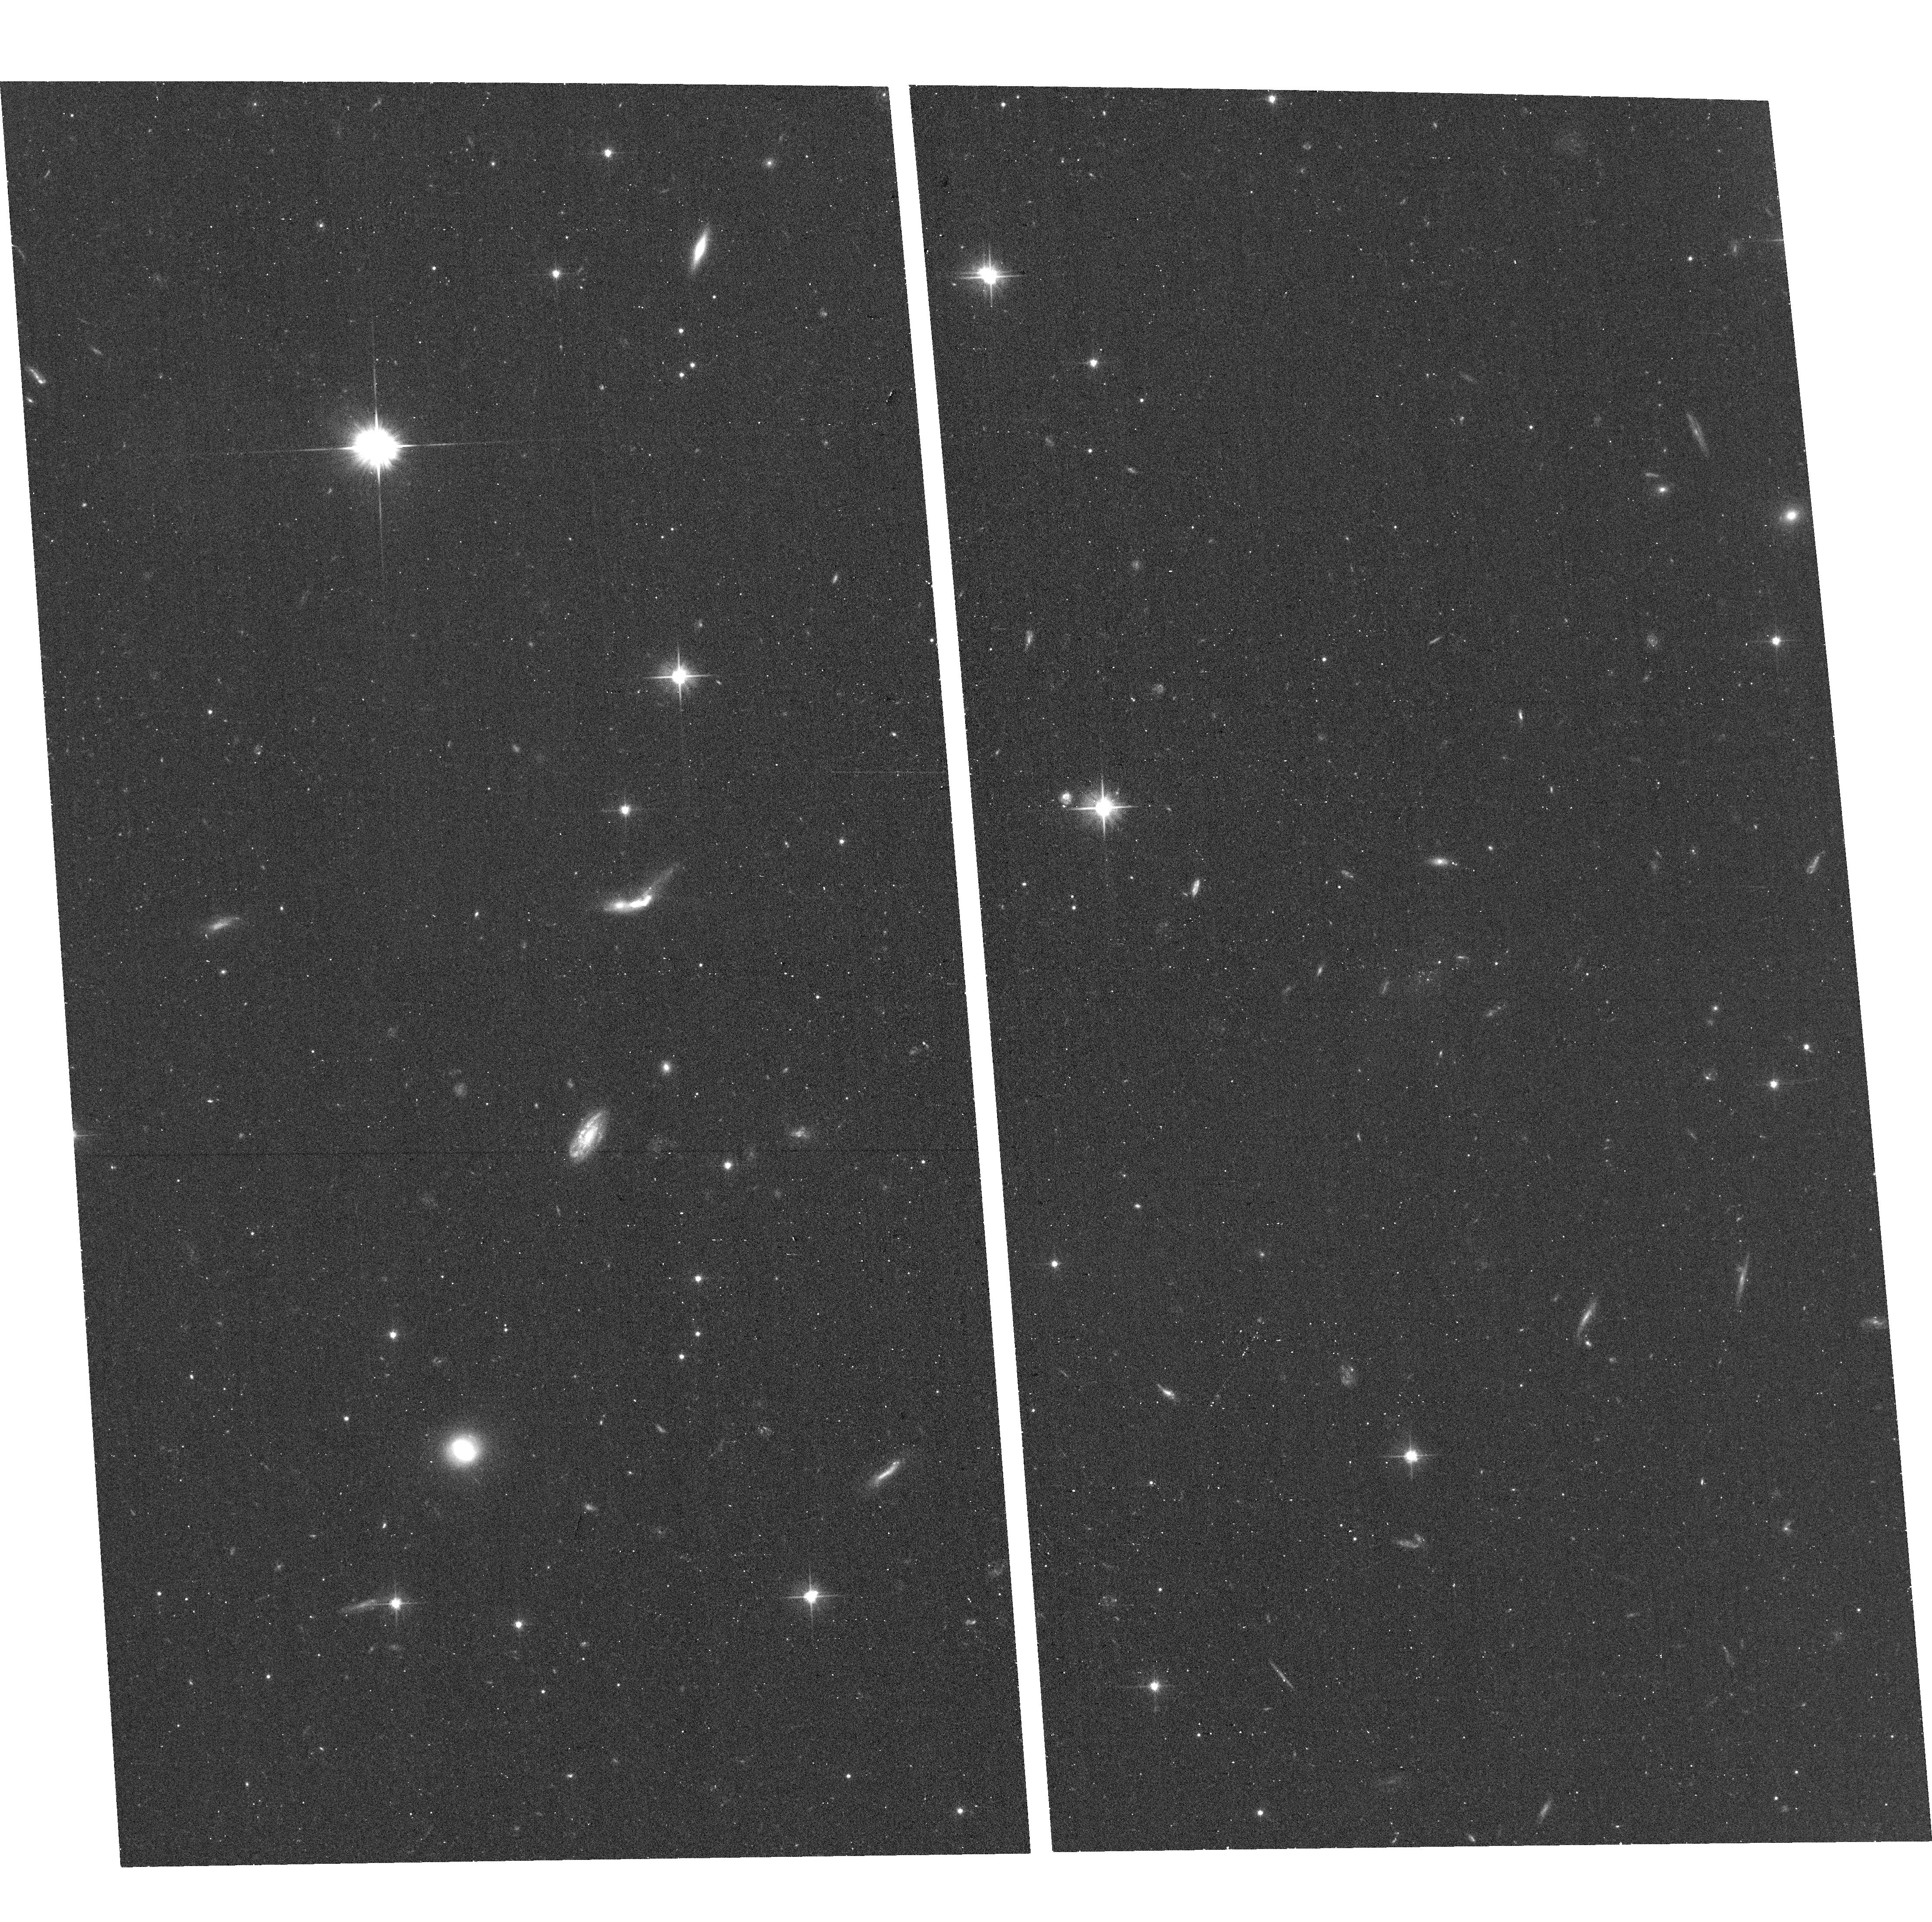
Target: G6
Instrument: ACS/WFC
Filter: F606W
Exposure: 16 min
Observation ID: hst_14078_03_acs_wfc_f606w_jcuz03

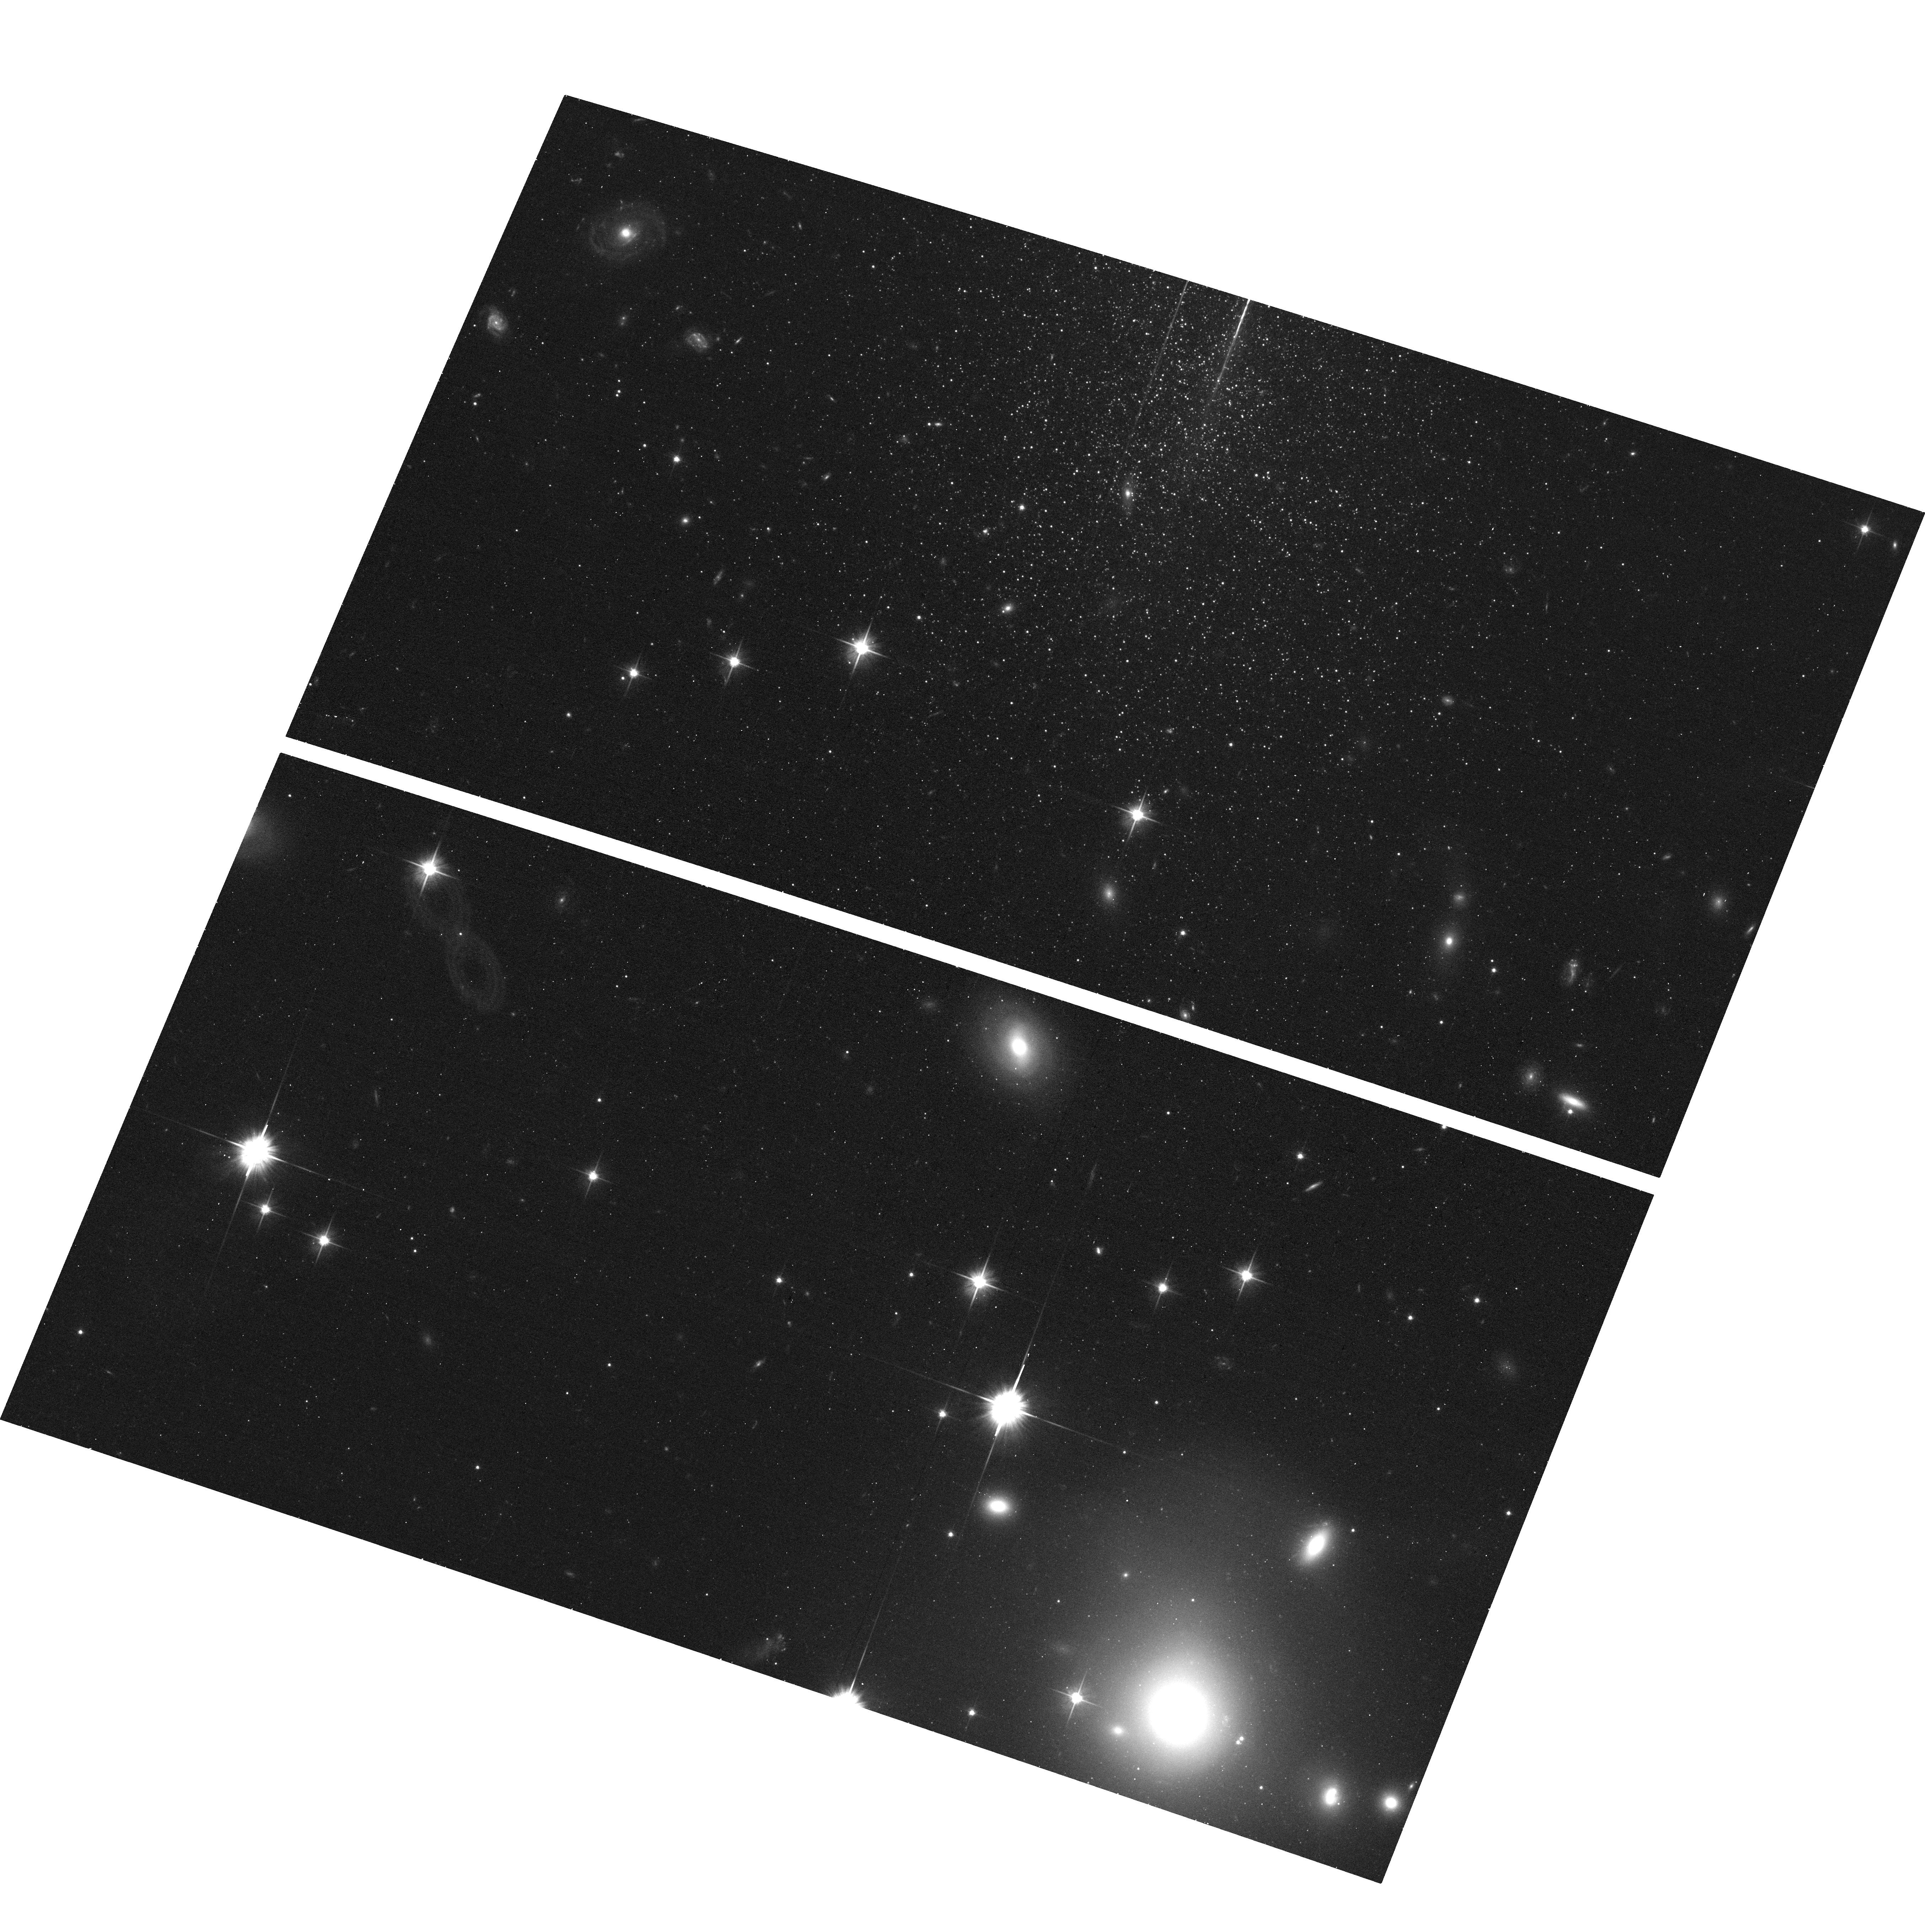
Target: G1
Instrument: ACS/WFC
Filter: F606W
Exposure: 16 min
Observation ID: hst_14078_01_acs_wfc_f606w_jcuz01

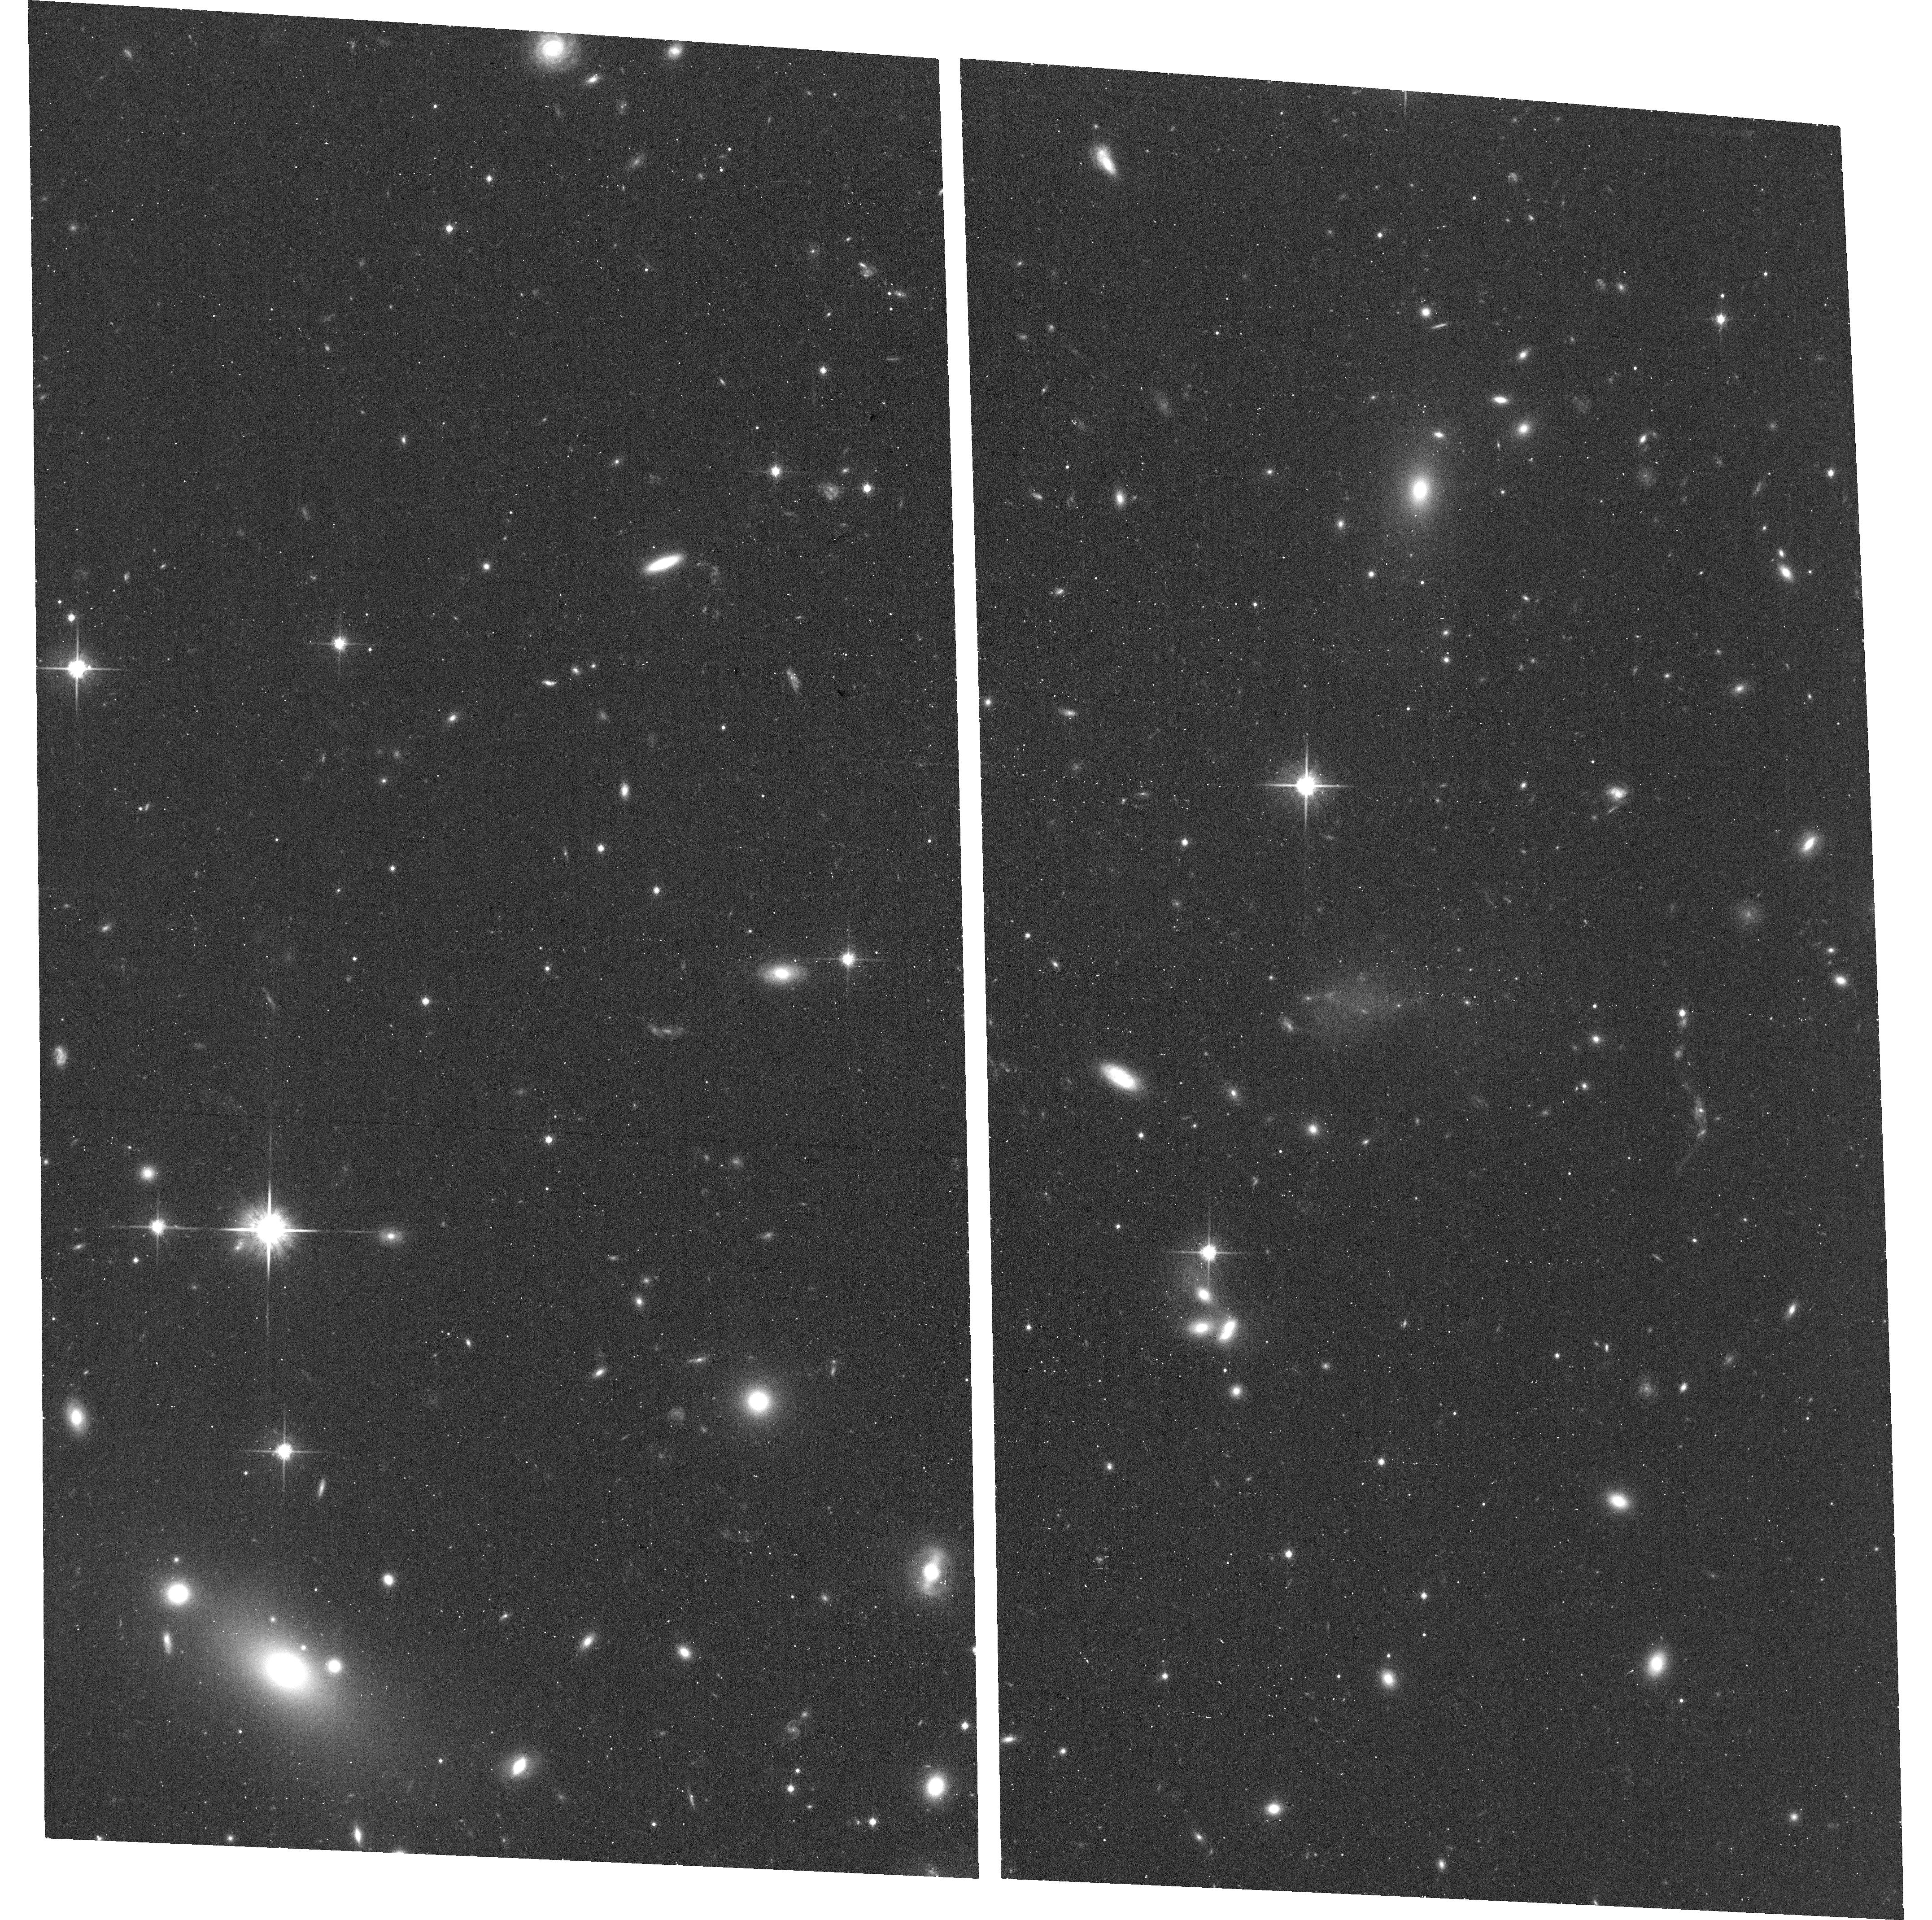
Target: G9
Instrument: ACS/WFC
Filter: F814W
Exposure: 19 min
Observation ID: hst_14078_06_acs_wfc_f814w_jcuz06

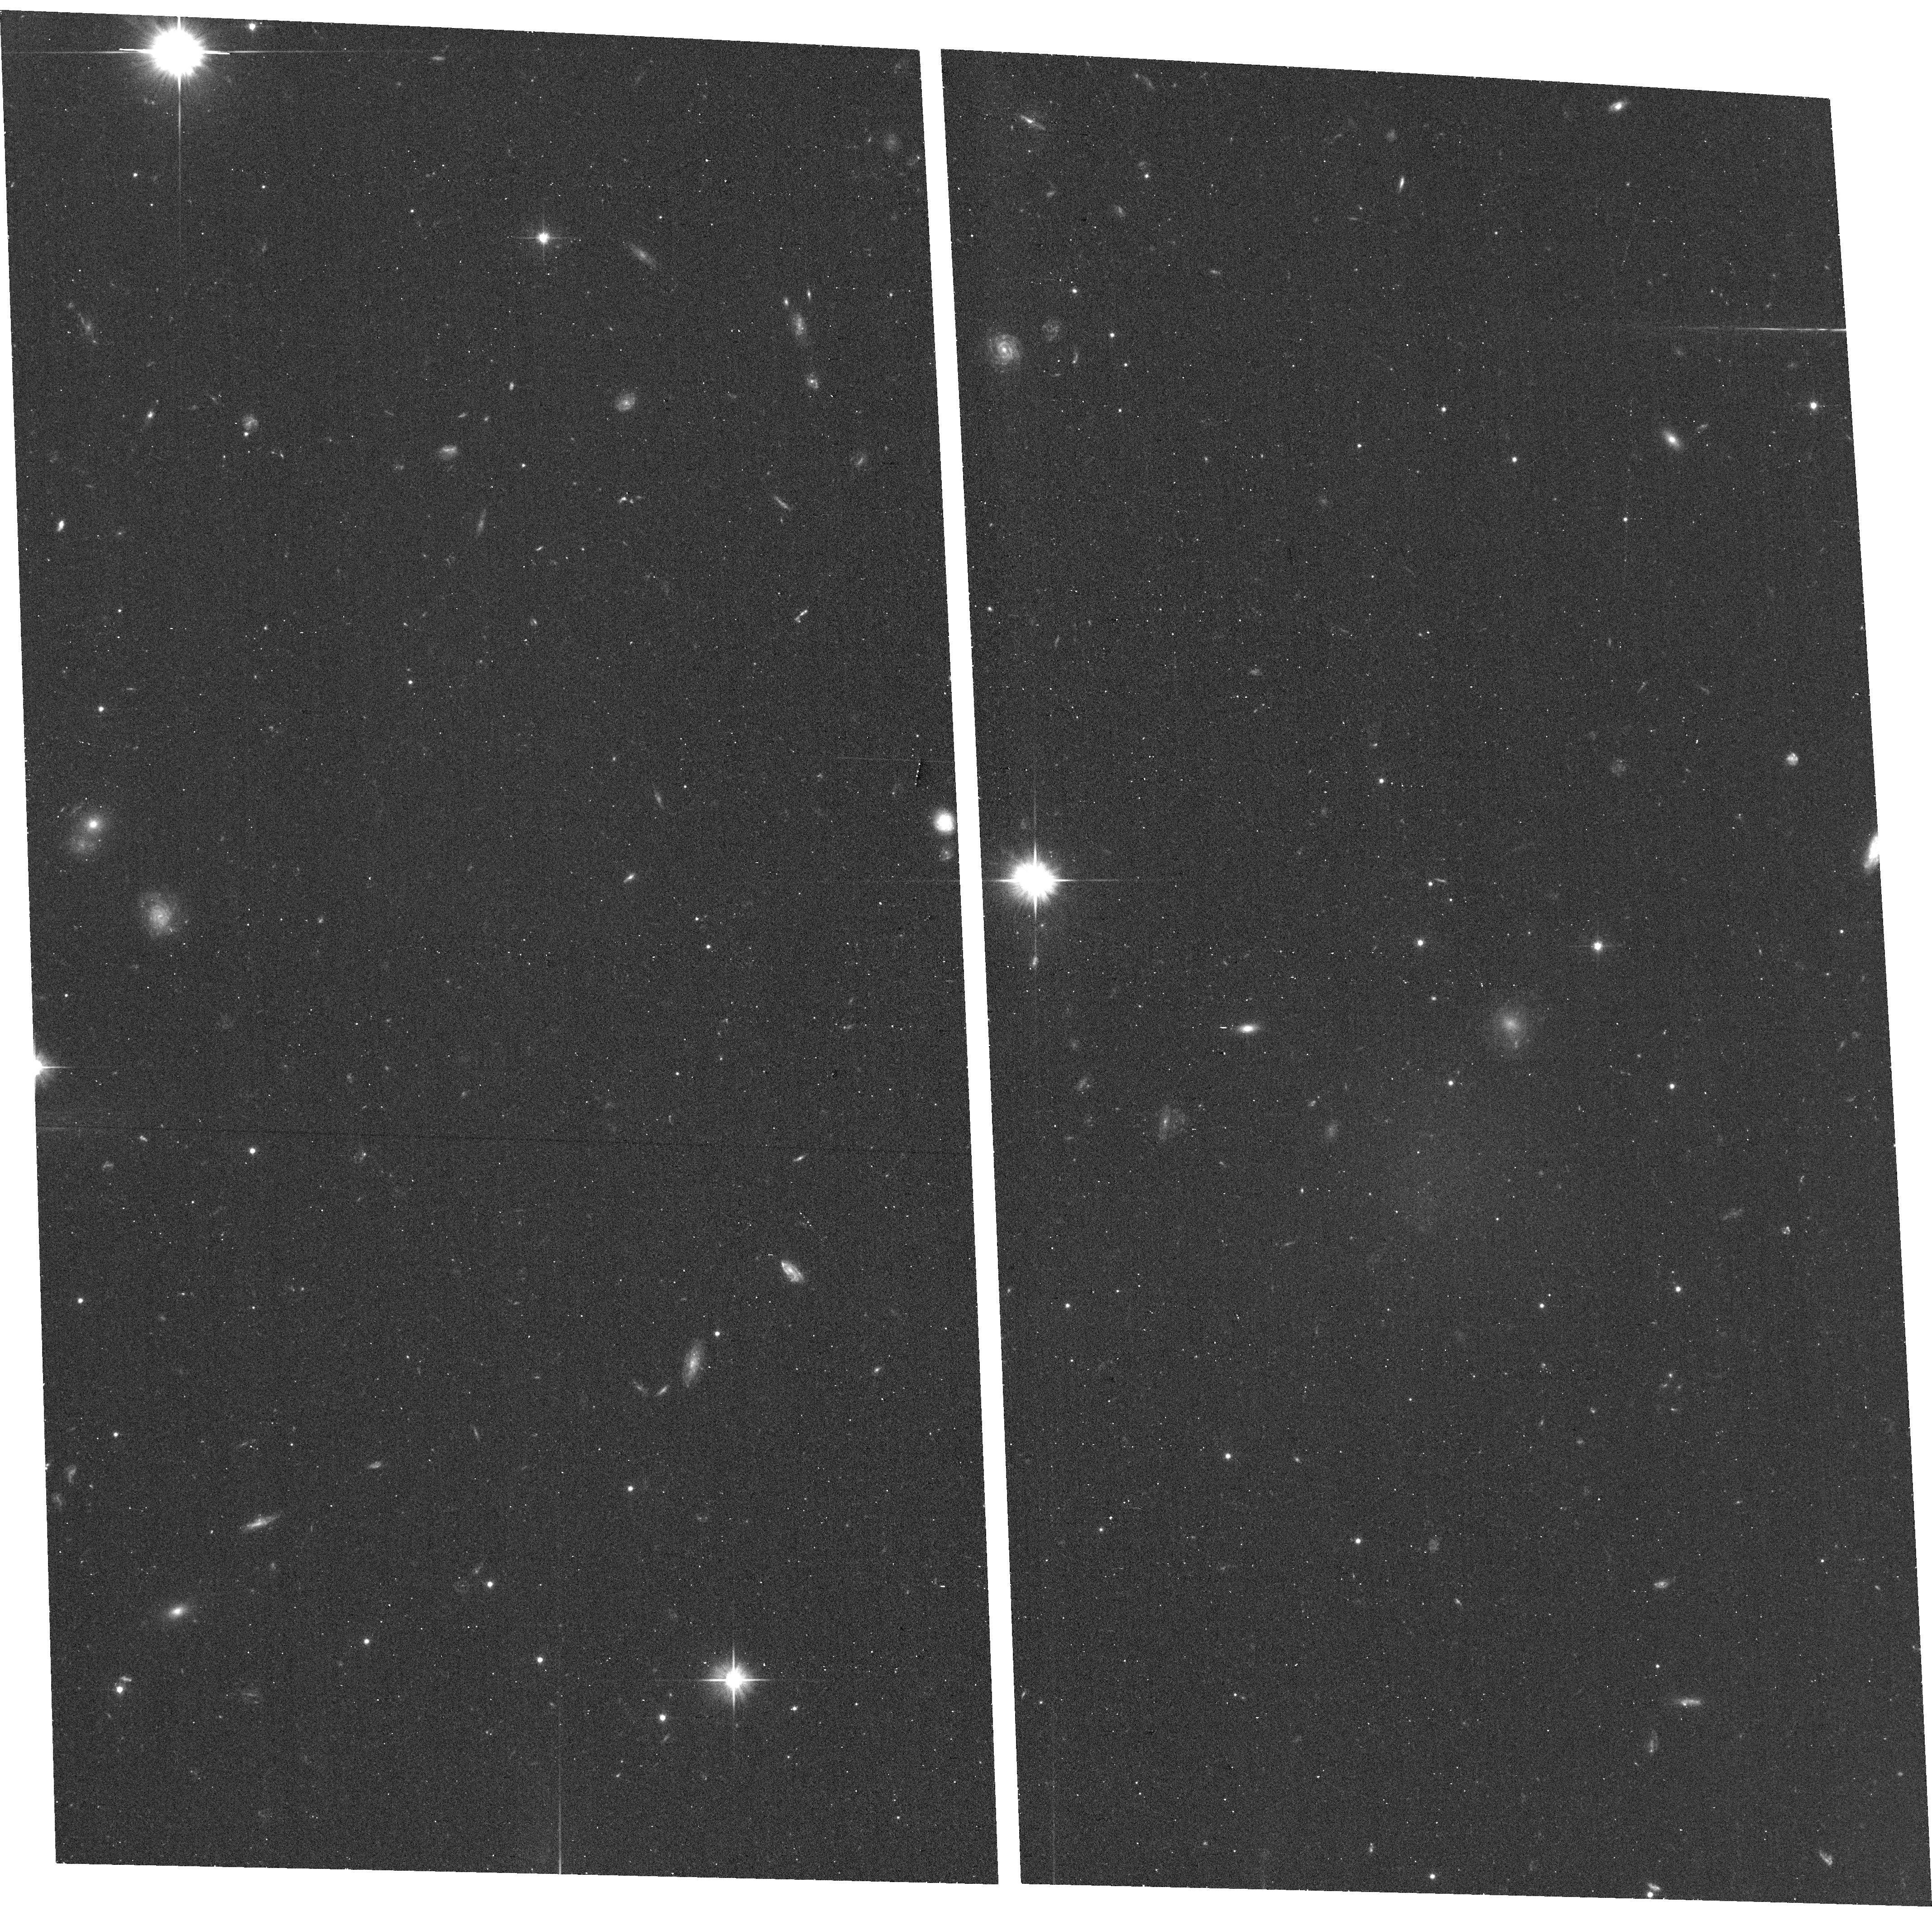
Target: G5
Instrument: ACS/WFC
Filter: F606W
Exposure: 16 min
Observation ID: hst_14078_02_acs_wfc_f606w_jcuz02

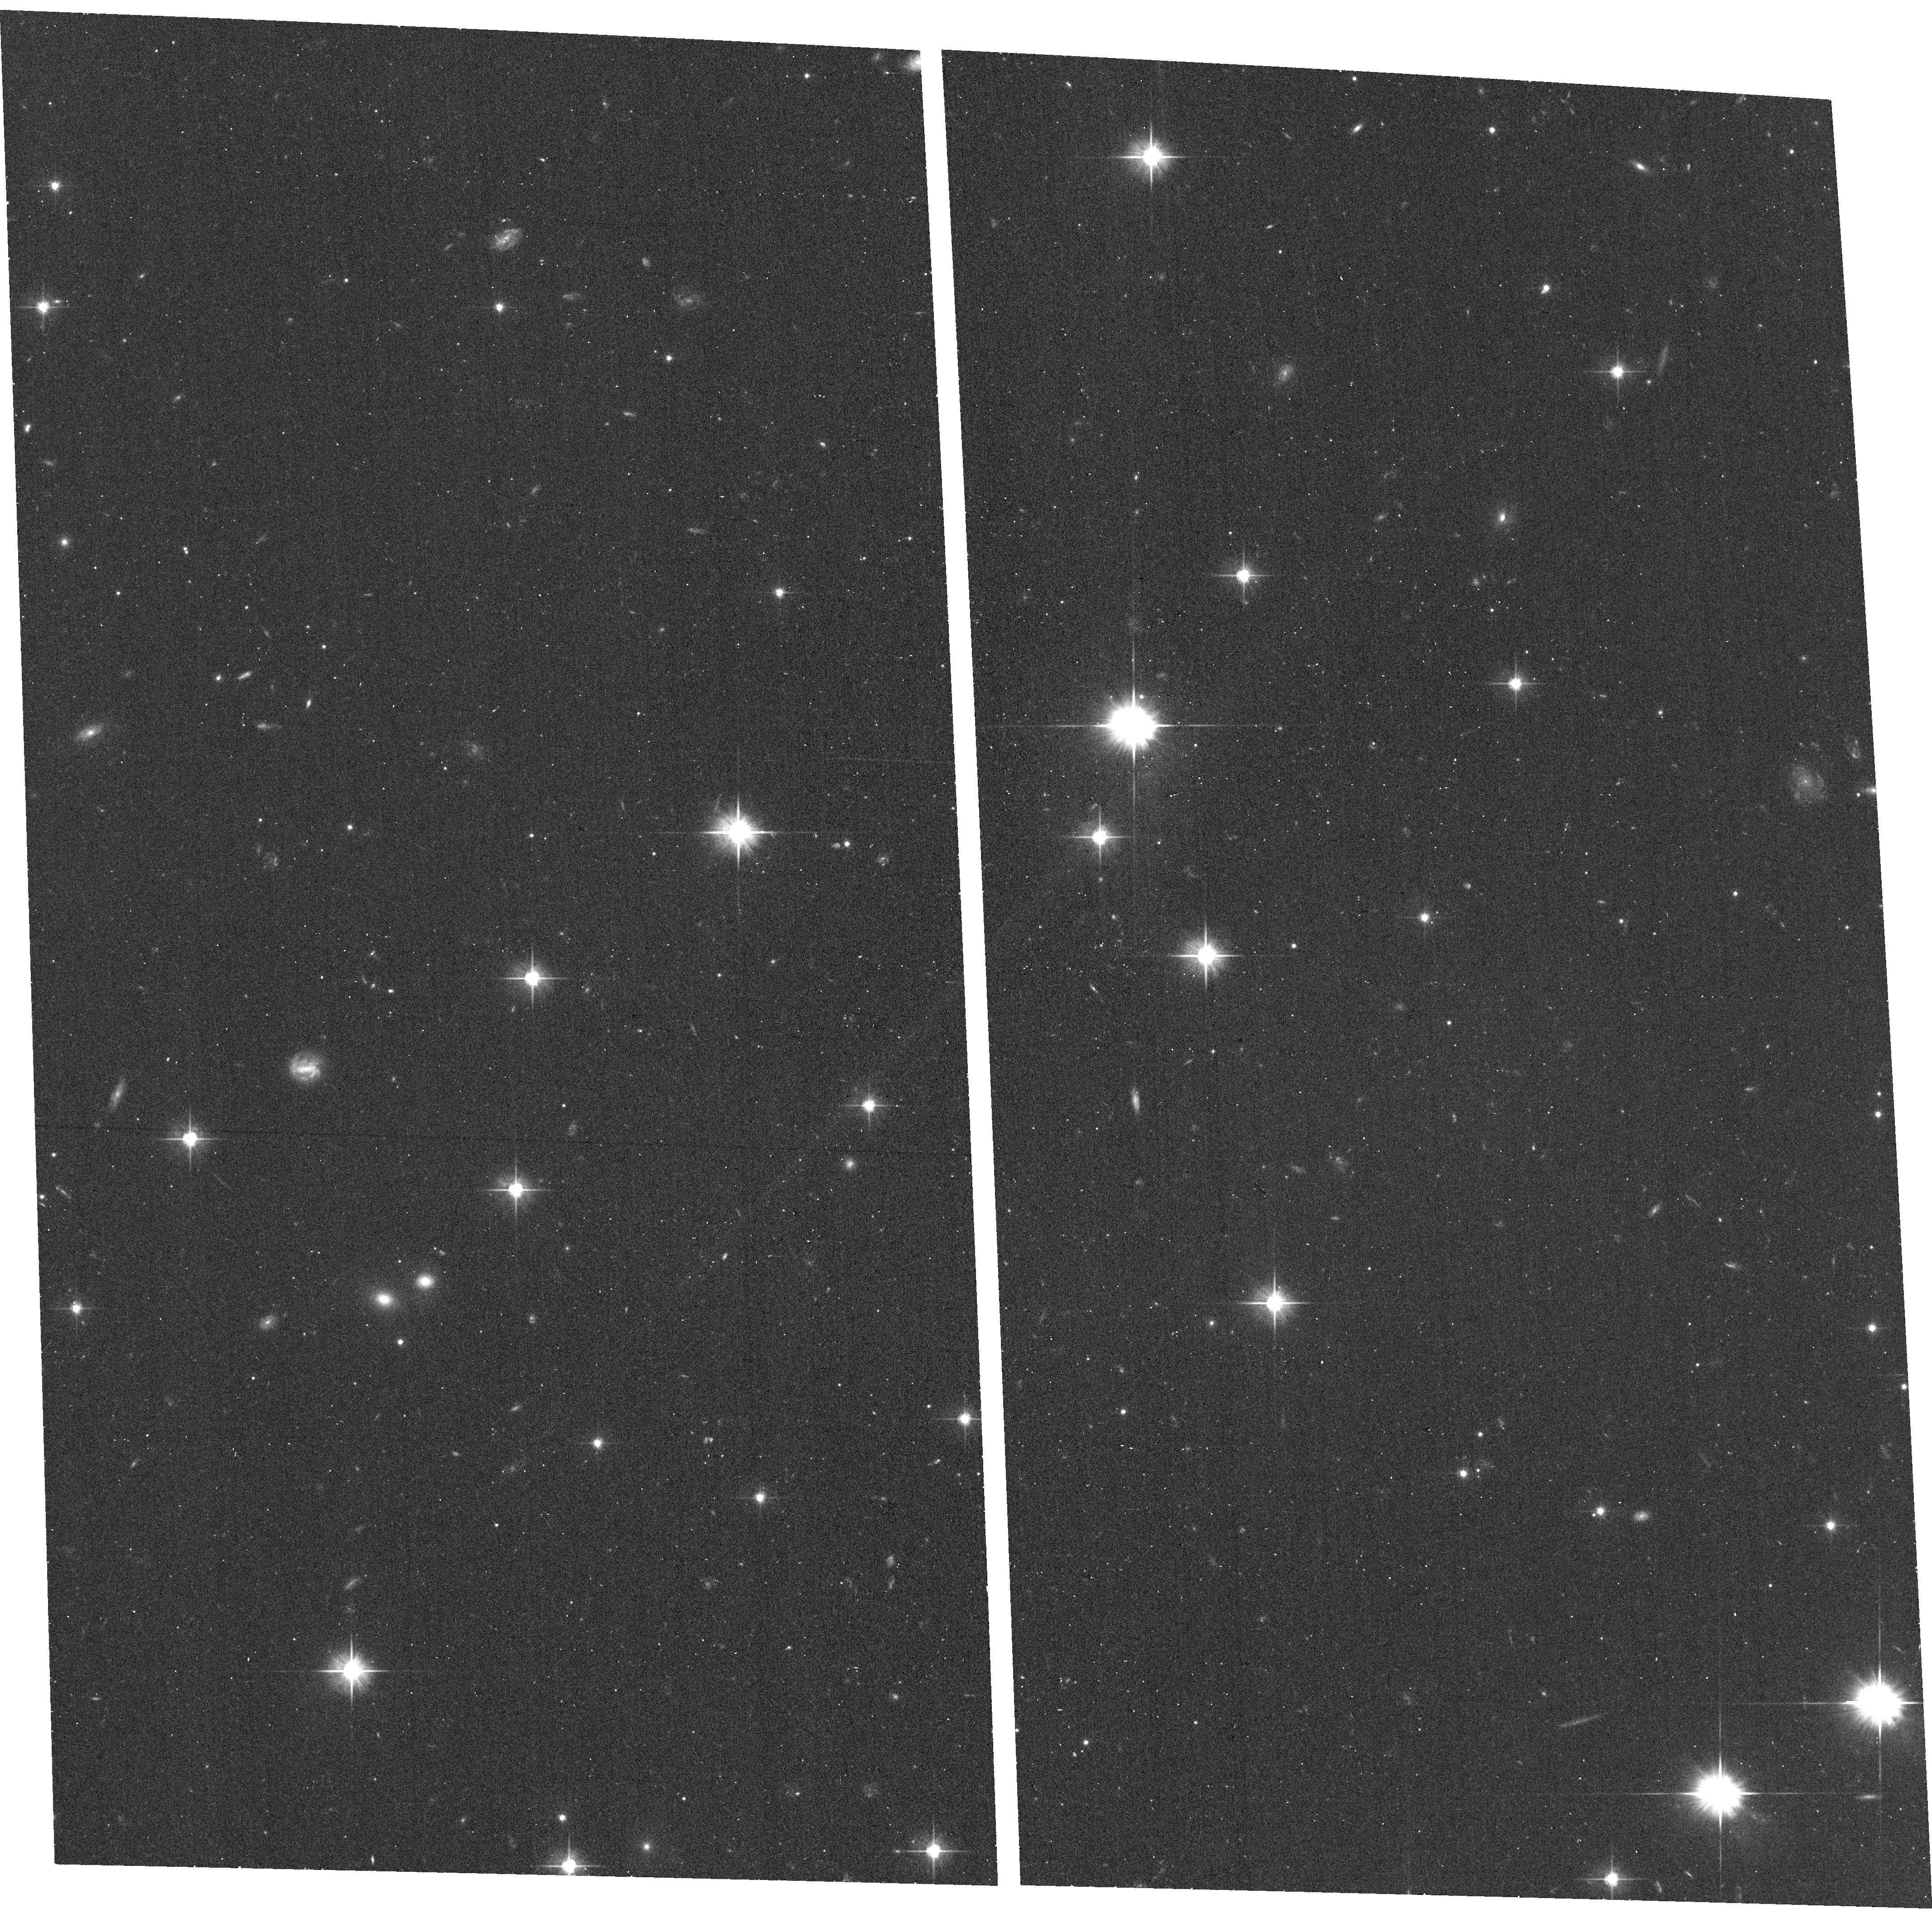
Target: G8
Instrument: ACS/WFC
Filter: F606W
Exposure: 16 min
Observation ID: hst_14078_05_acs_wfc_f606w_jcuz05

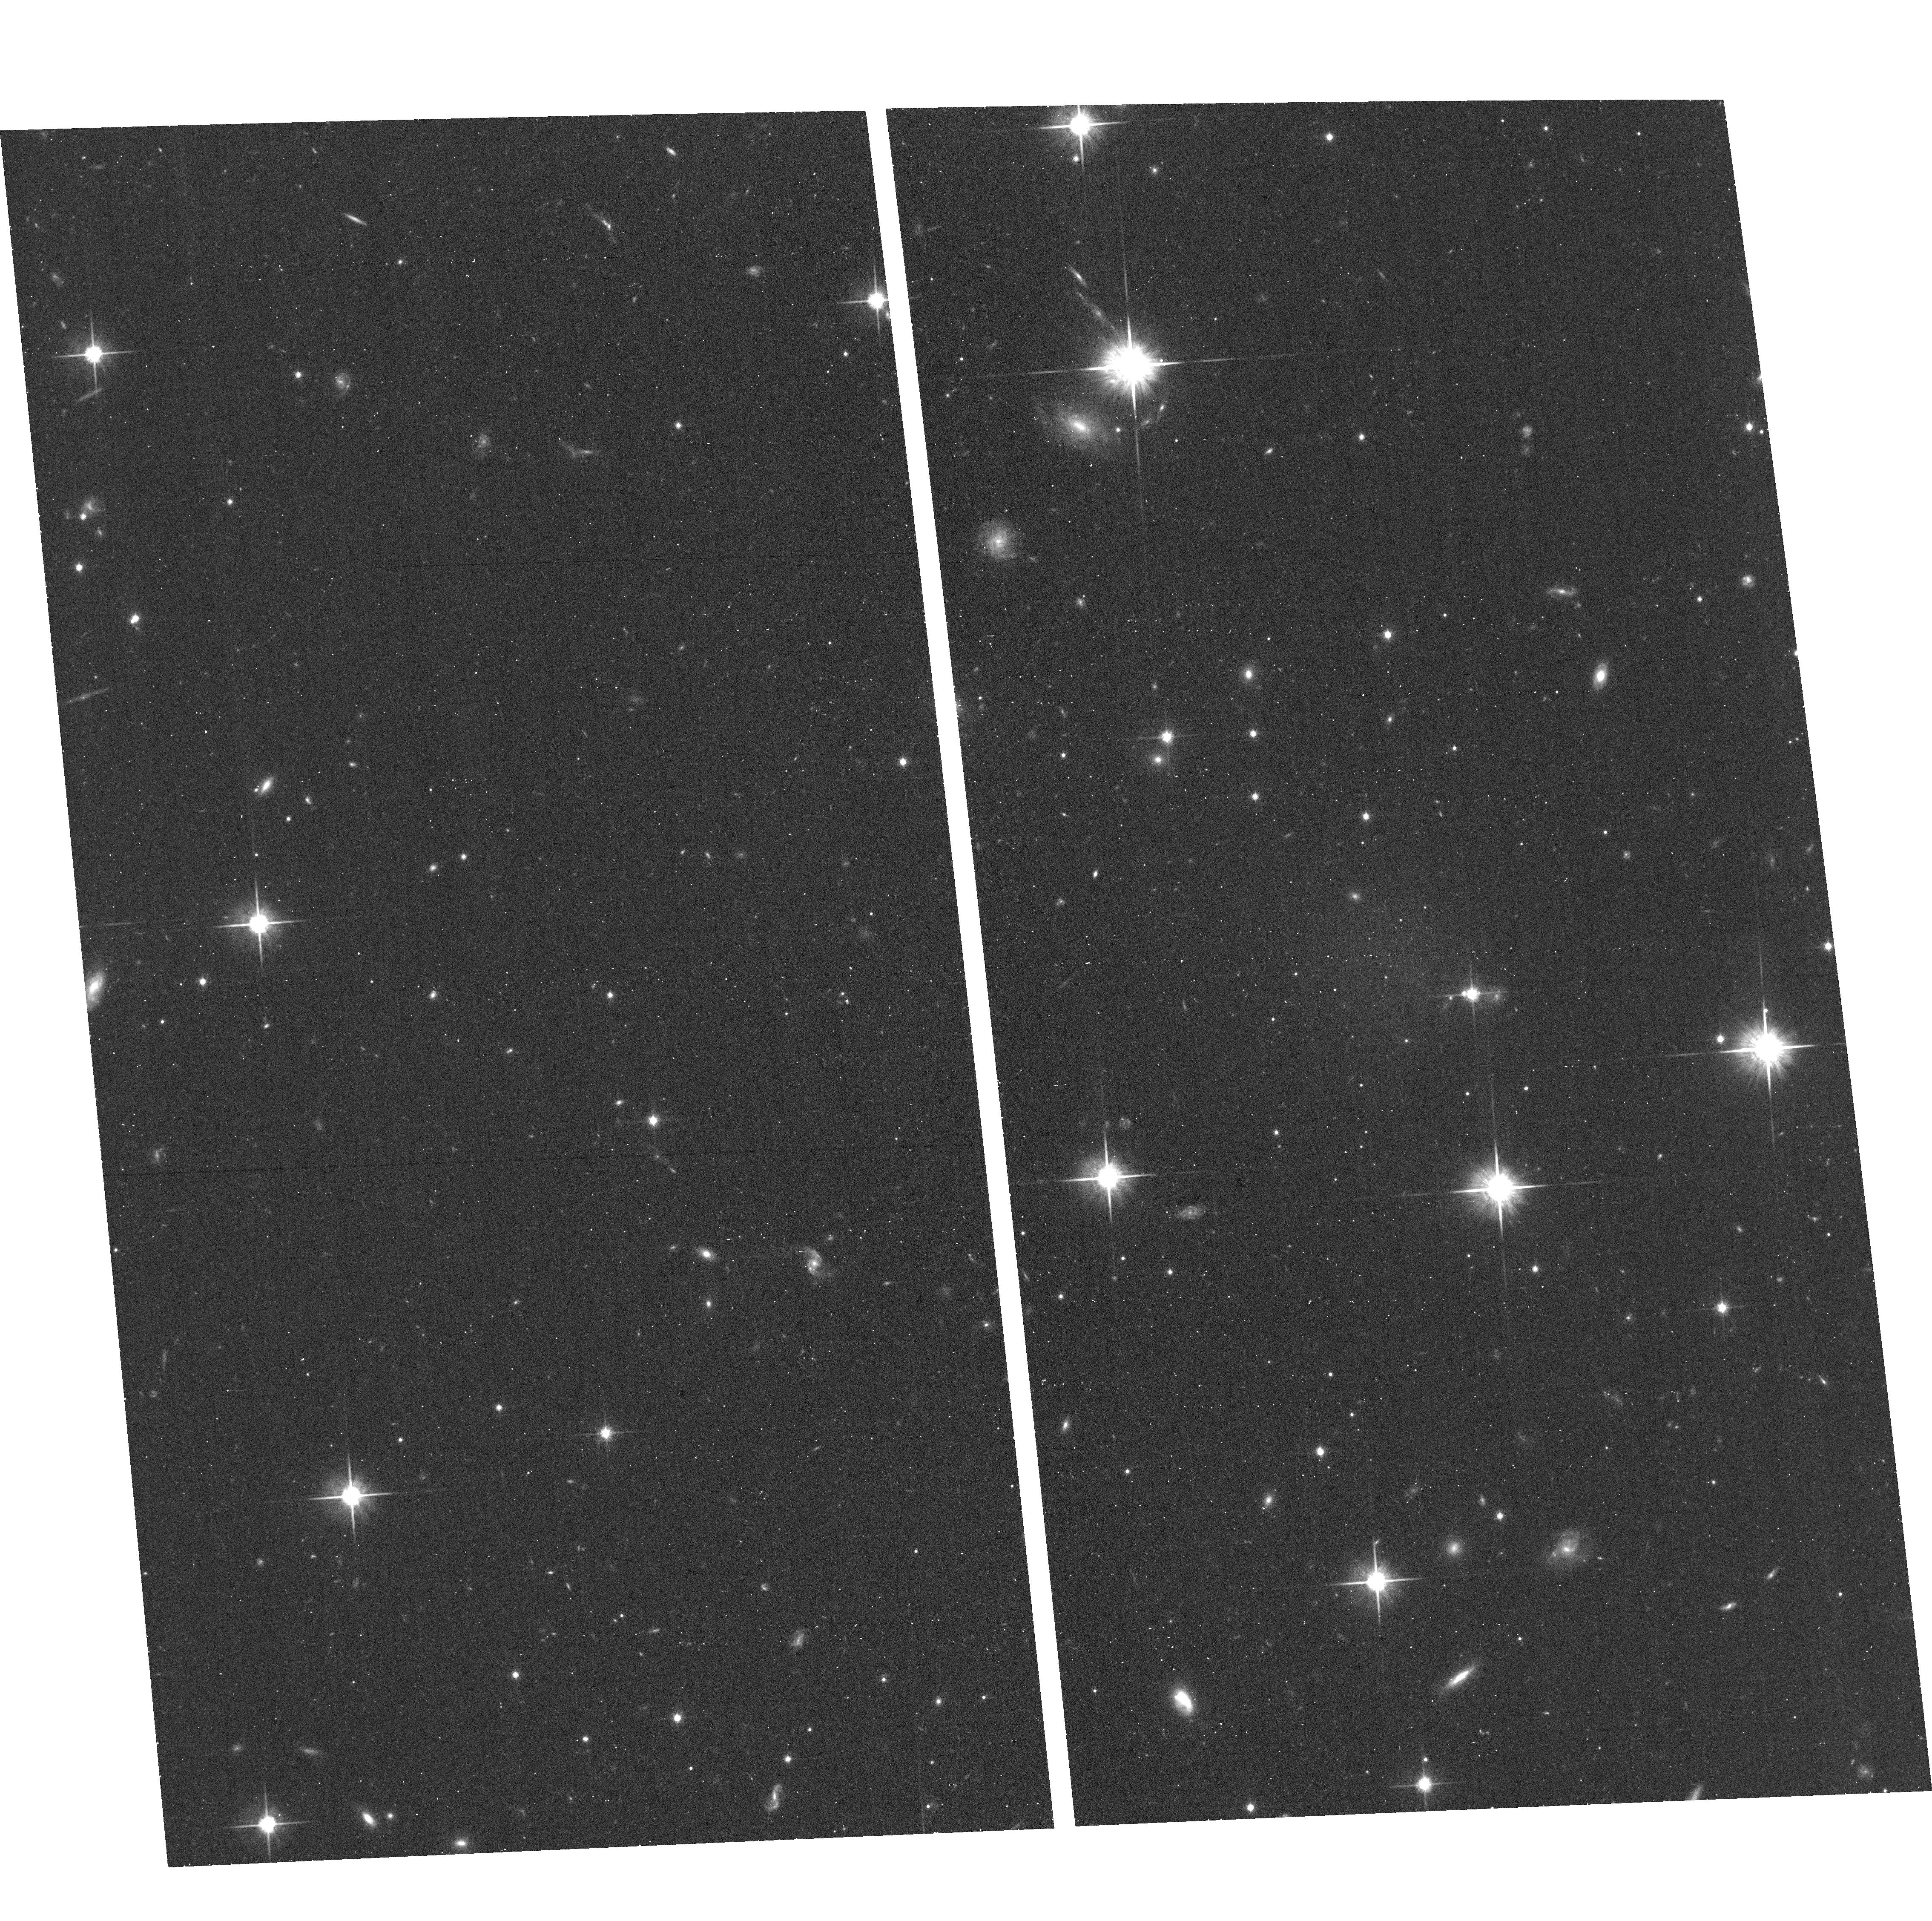
Target: G7
Instrument: ACS/WFC
Filter: F814W
Exposure: 19 min
Observation ID: hst_14078_04_acs_wfc_f814w_jcuz04

New Faint Galaxies at the Local Groups Edge: Antlia B and Five Candidate Ultra-Faint Dwarfs (PI: Hargis, Jonathan)

We propose to use six orbits with HST/ACS to obtain follow-up optical imaging of a newly-discovered Local Group dwarf galaxy (Antlia B; M_V = -9, d ~ 1.3 Mpc) and five candidate ultra-faint dwarf galaxies -- all of which may be satellites of the nearby dwarf irregular galaxy NGC 3109 (M_V = -14.9, d=1.3 Mpc). This may be the first system of satellites observed around a dwarf galaxy in isolation, and the first ultra-faint dwarfs observed in a sub-Milky Way environment. We will use the resolved stellar populations of these objects to (i) obtain a detailed star formation history and improved distance measurement for Antlia B, (ii) resolve the ultra-faint dwarf candidates into stars to confirm their discoveries, and (iii) place meaningful constraints on the presence of young stellar populations in the new ultra-faints. Our discovery data for Antlia B reveals evidence for a population of young stars; Our proposed observations will provide the needed photometric depth and precision to quantify the extent of Antlia B's young stellar population. The confirmation of any new ultra-faint dwarfs will deliver the first such objects in a low density environment. Their presence (or absence) of recent star formation will provide a critical benchmark for improving our understanding the impact of environment on ultra-faint dwarf galaxies; All currently known ultra-faint dwarfs are associated with massive galaxies (e.g. Milky Way, M31) and display little to no star formation in the last 10 Gyr.